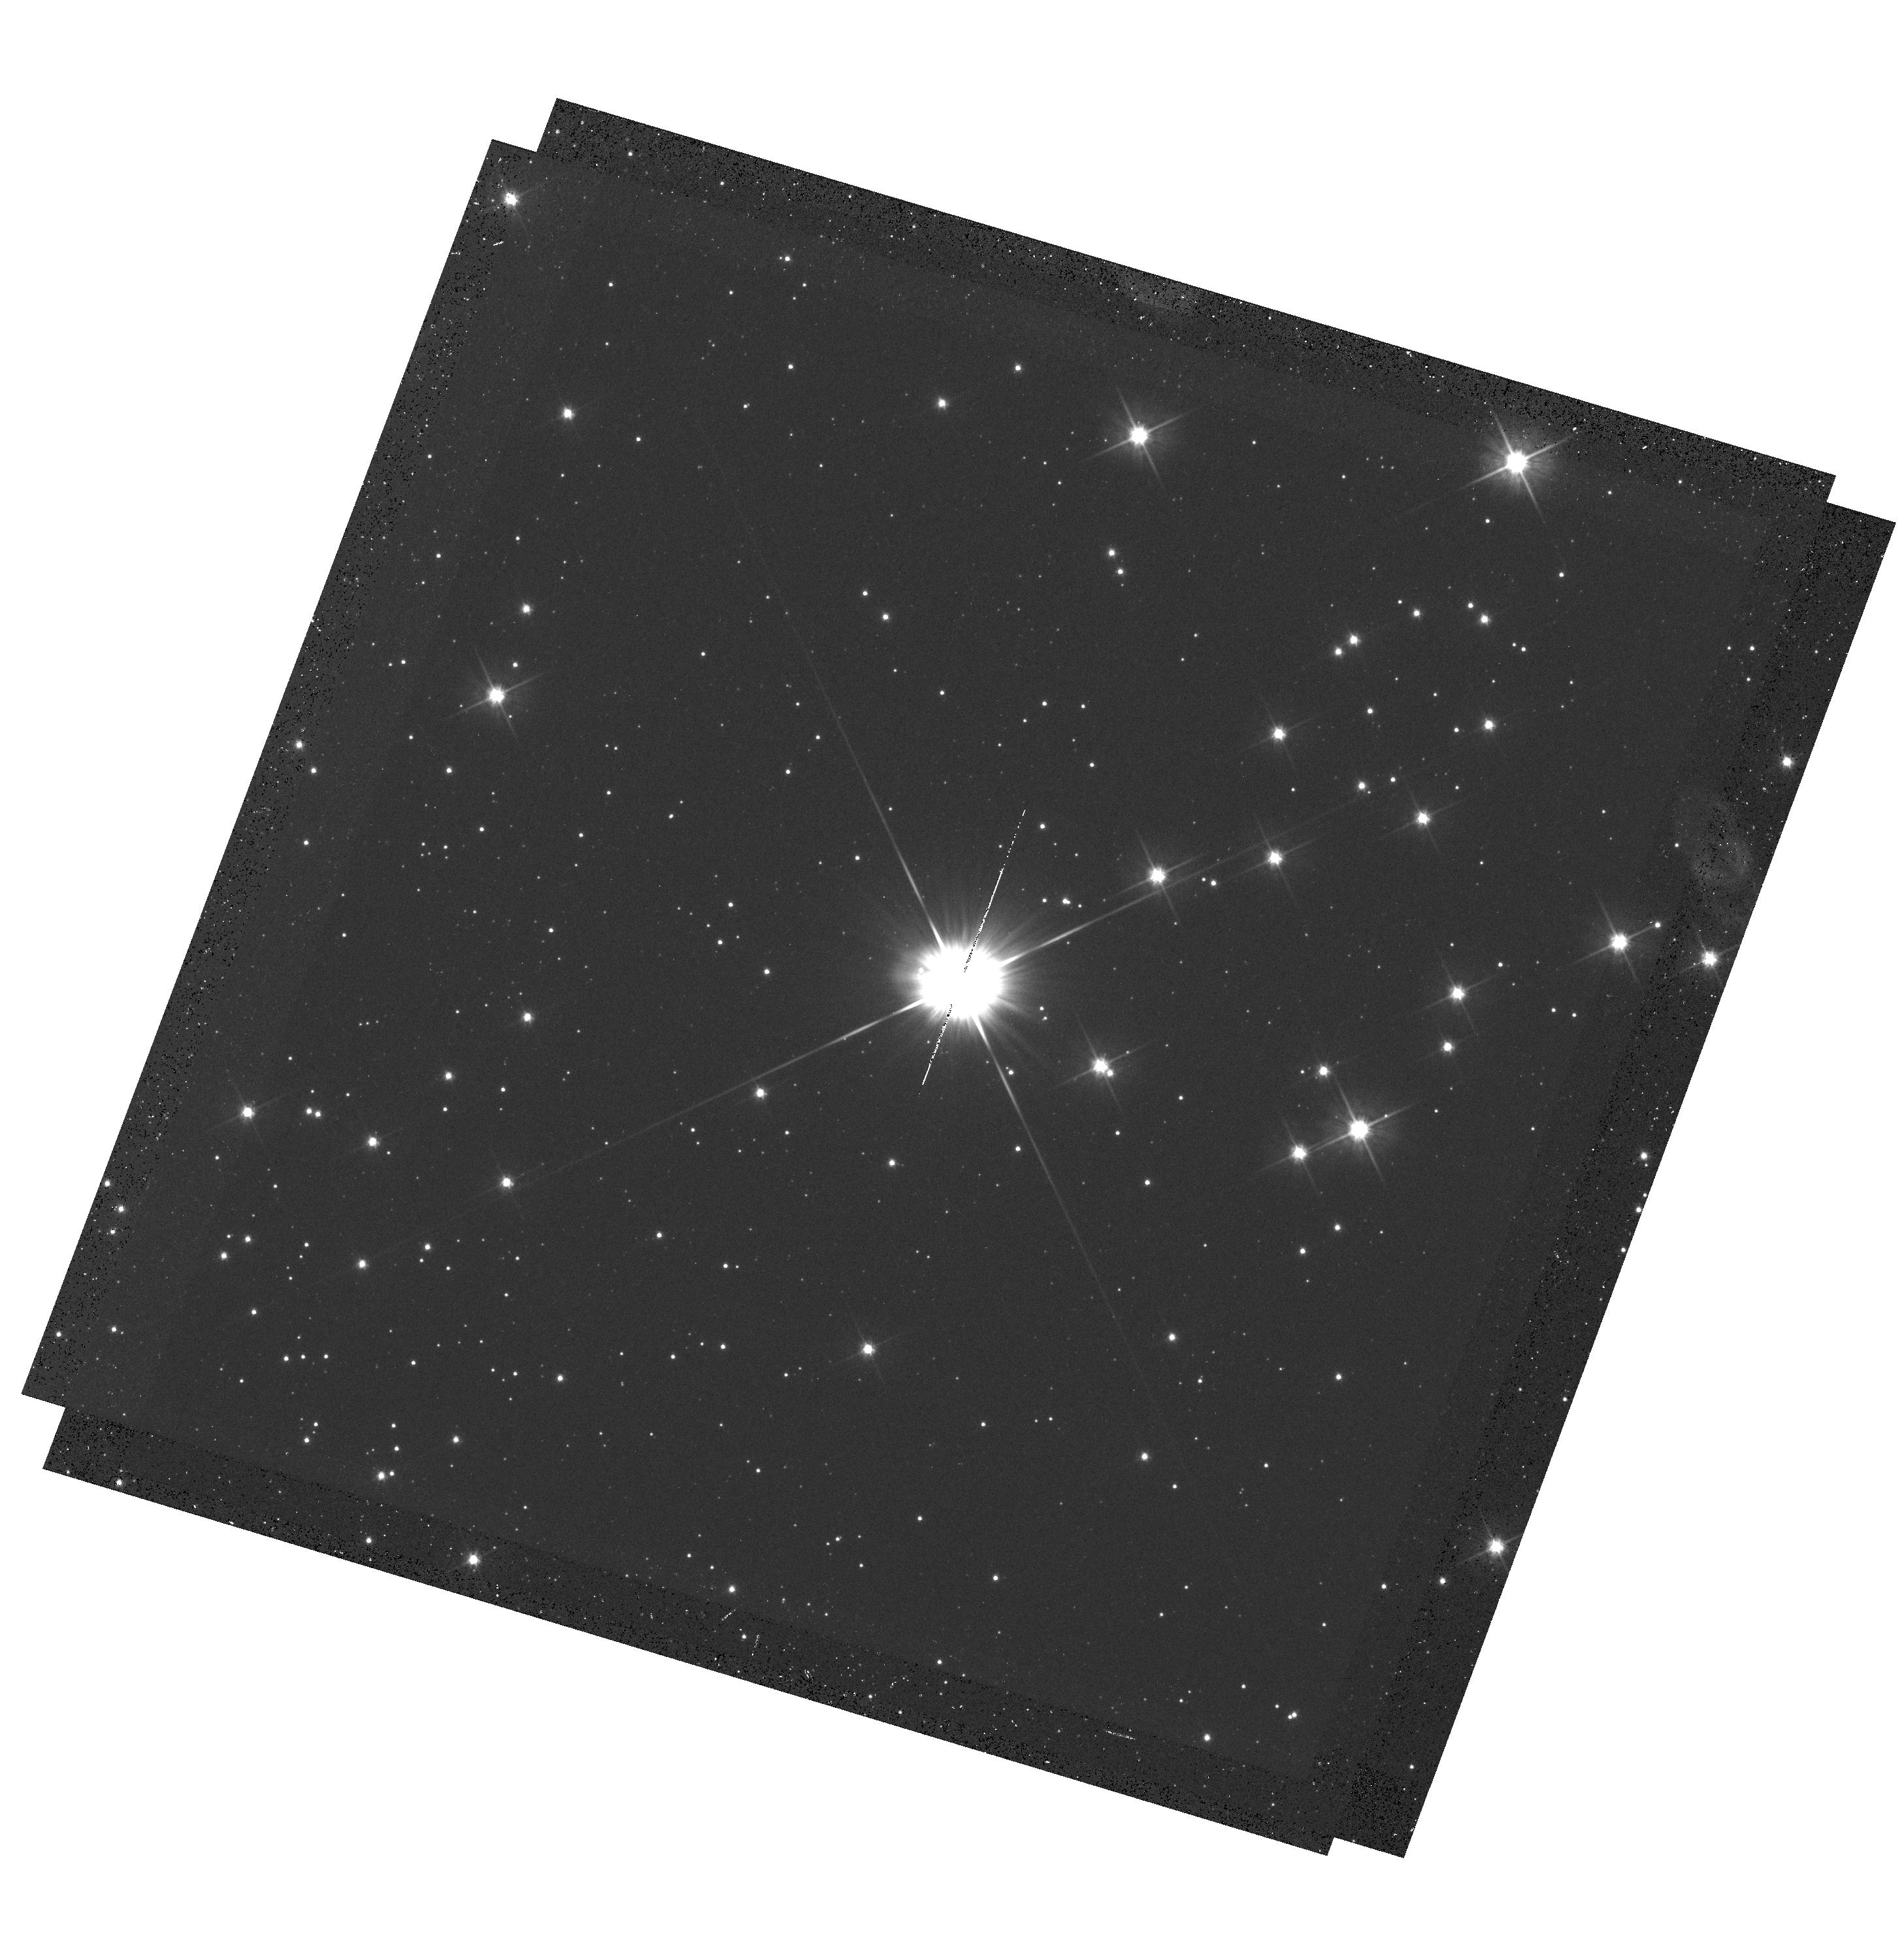
Target: PROXIMA-CEN-SOURCE. Instrument: WFC3/UVIS. Filter: F555W. Exposure: 18 min. Observation ID: hst_13847_02_wfc3_uvis_f555w_icpc02

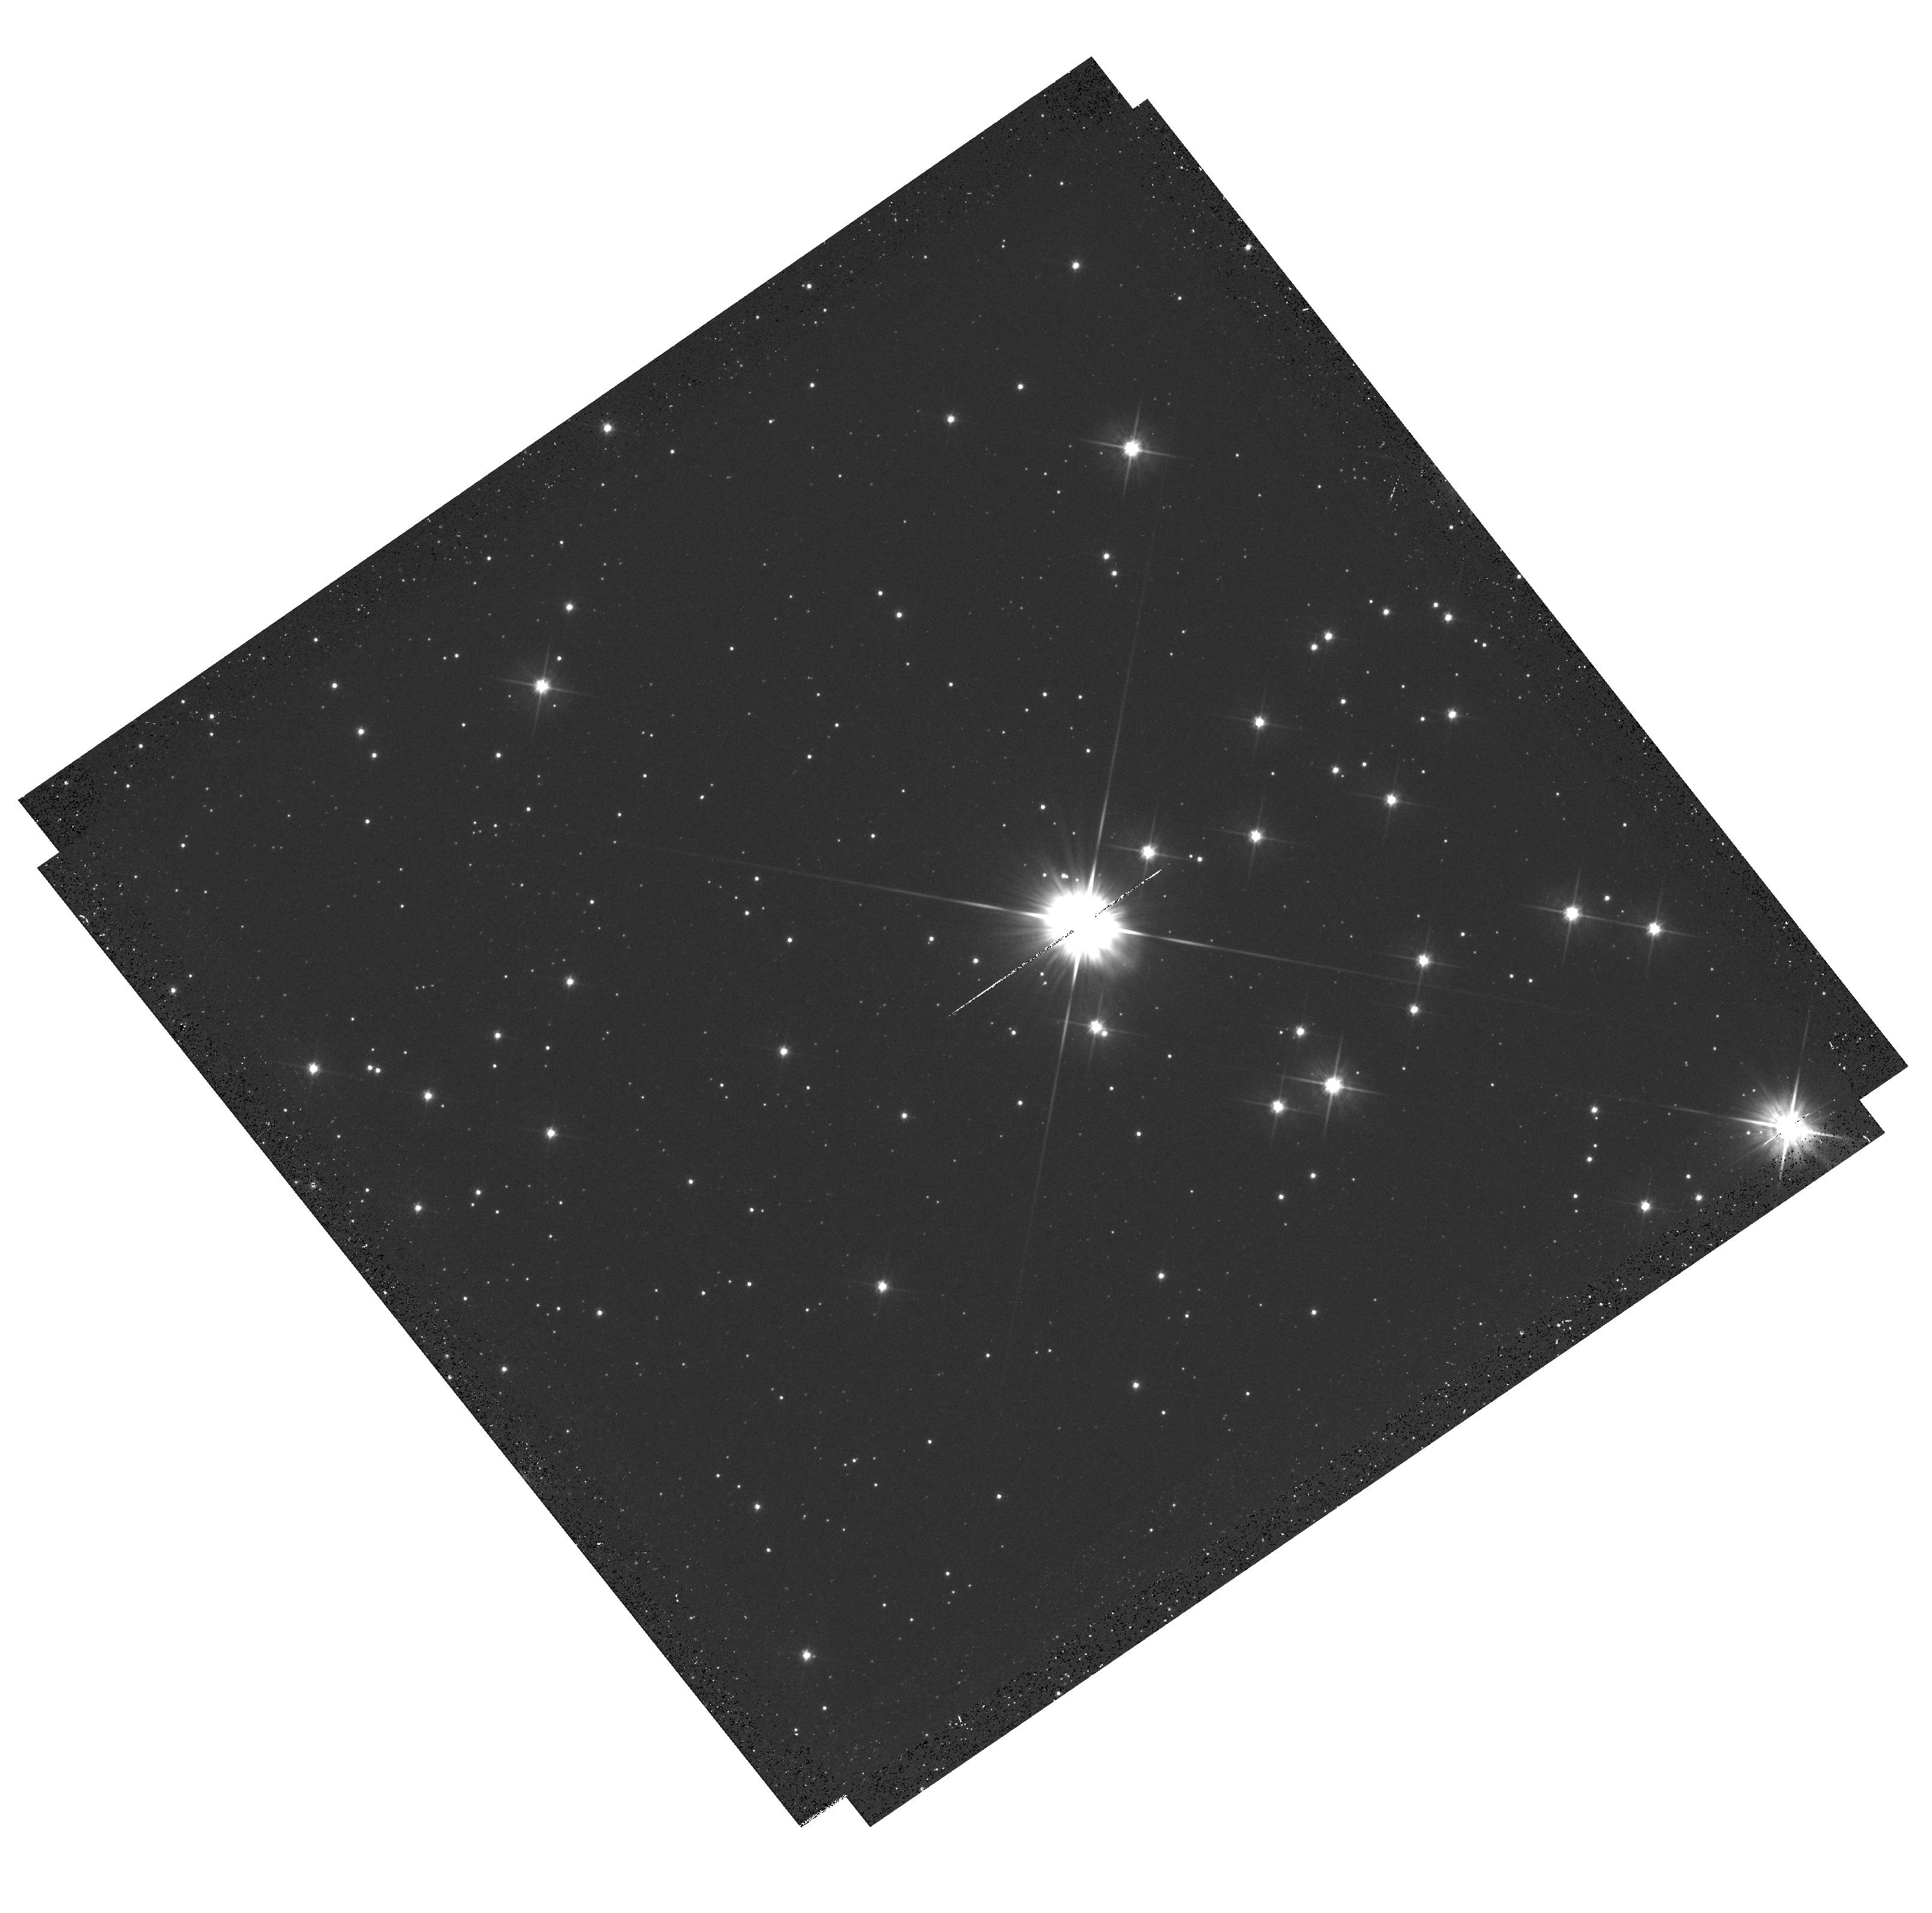
Target: PROXIMA-CEN-SOURCE. Instrument: WFC3/UVIS. Filter: F555W. Exposure: 20 min. Observation ID: hst_13847_03_wfc3_uvis_f555w_icpc03

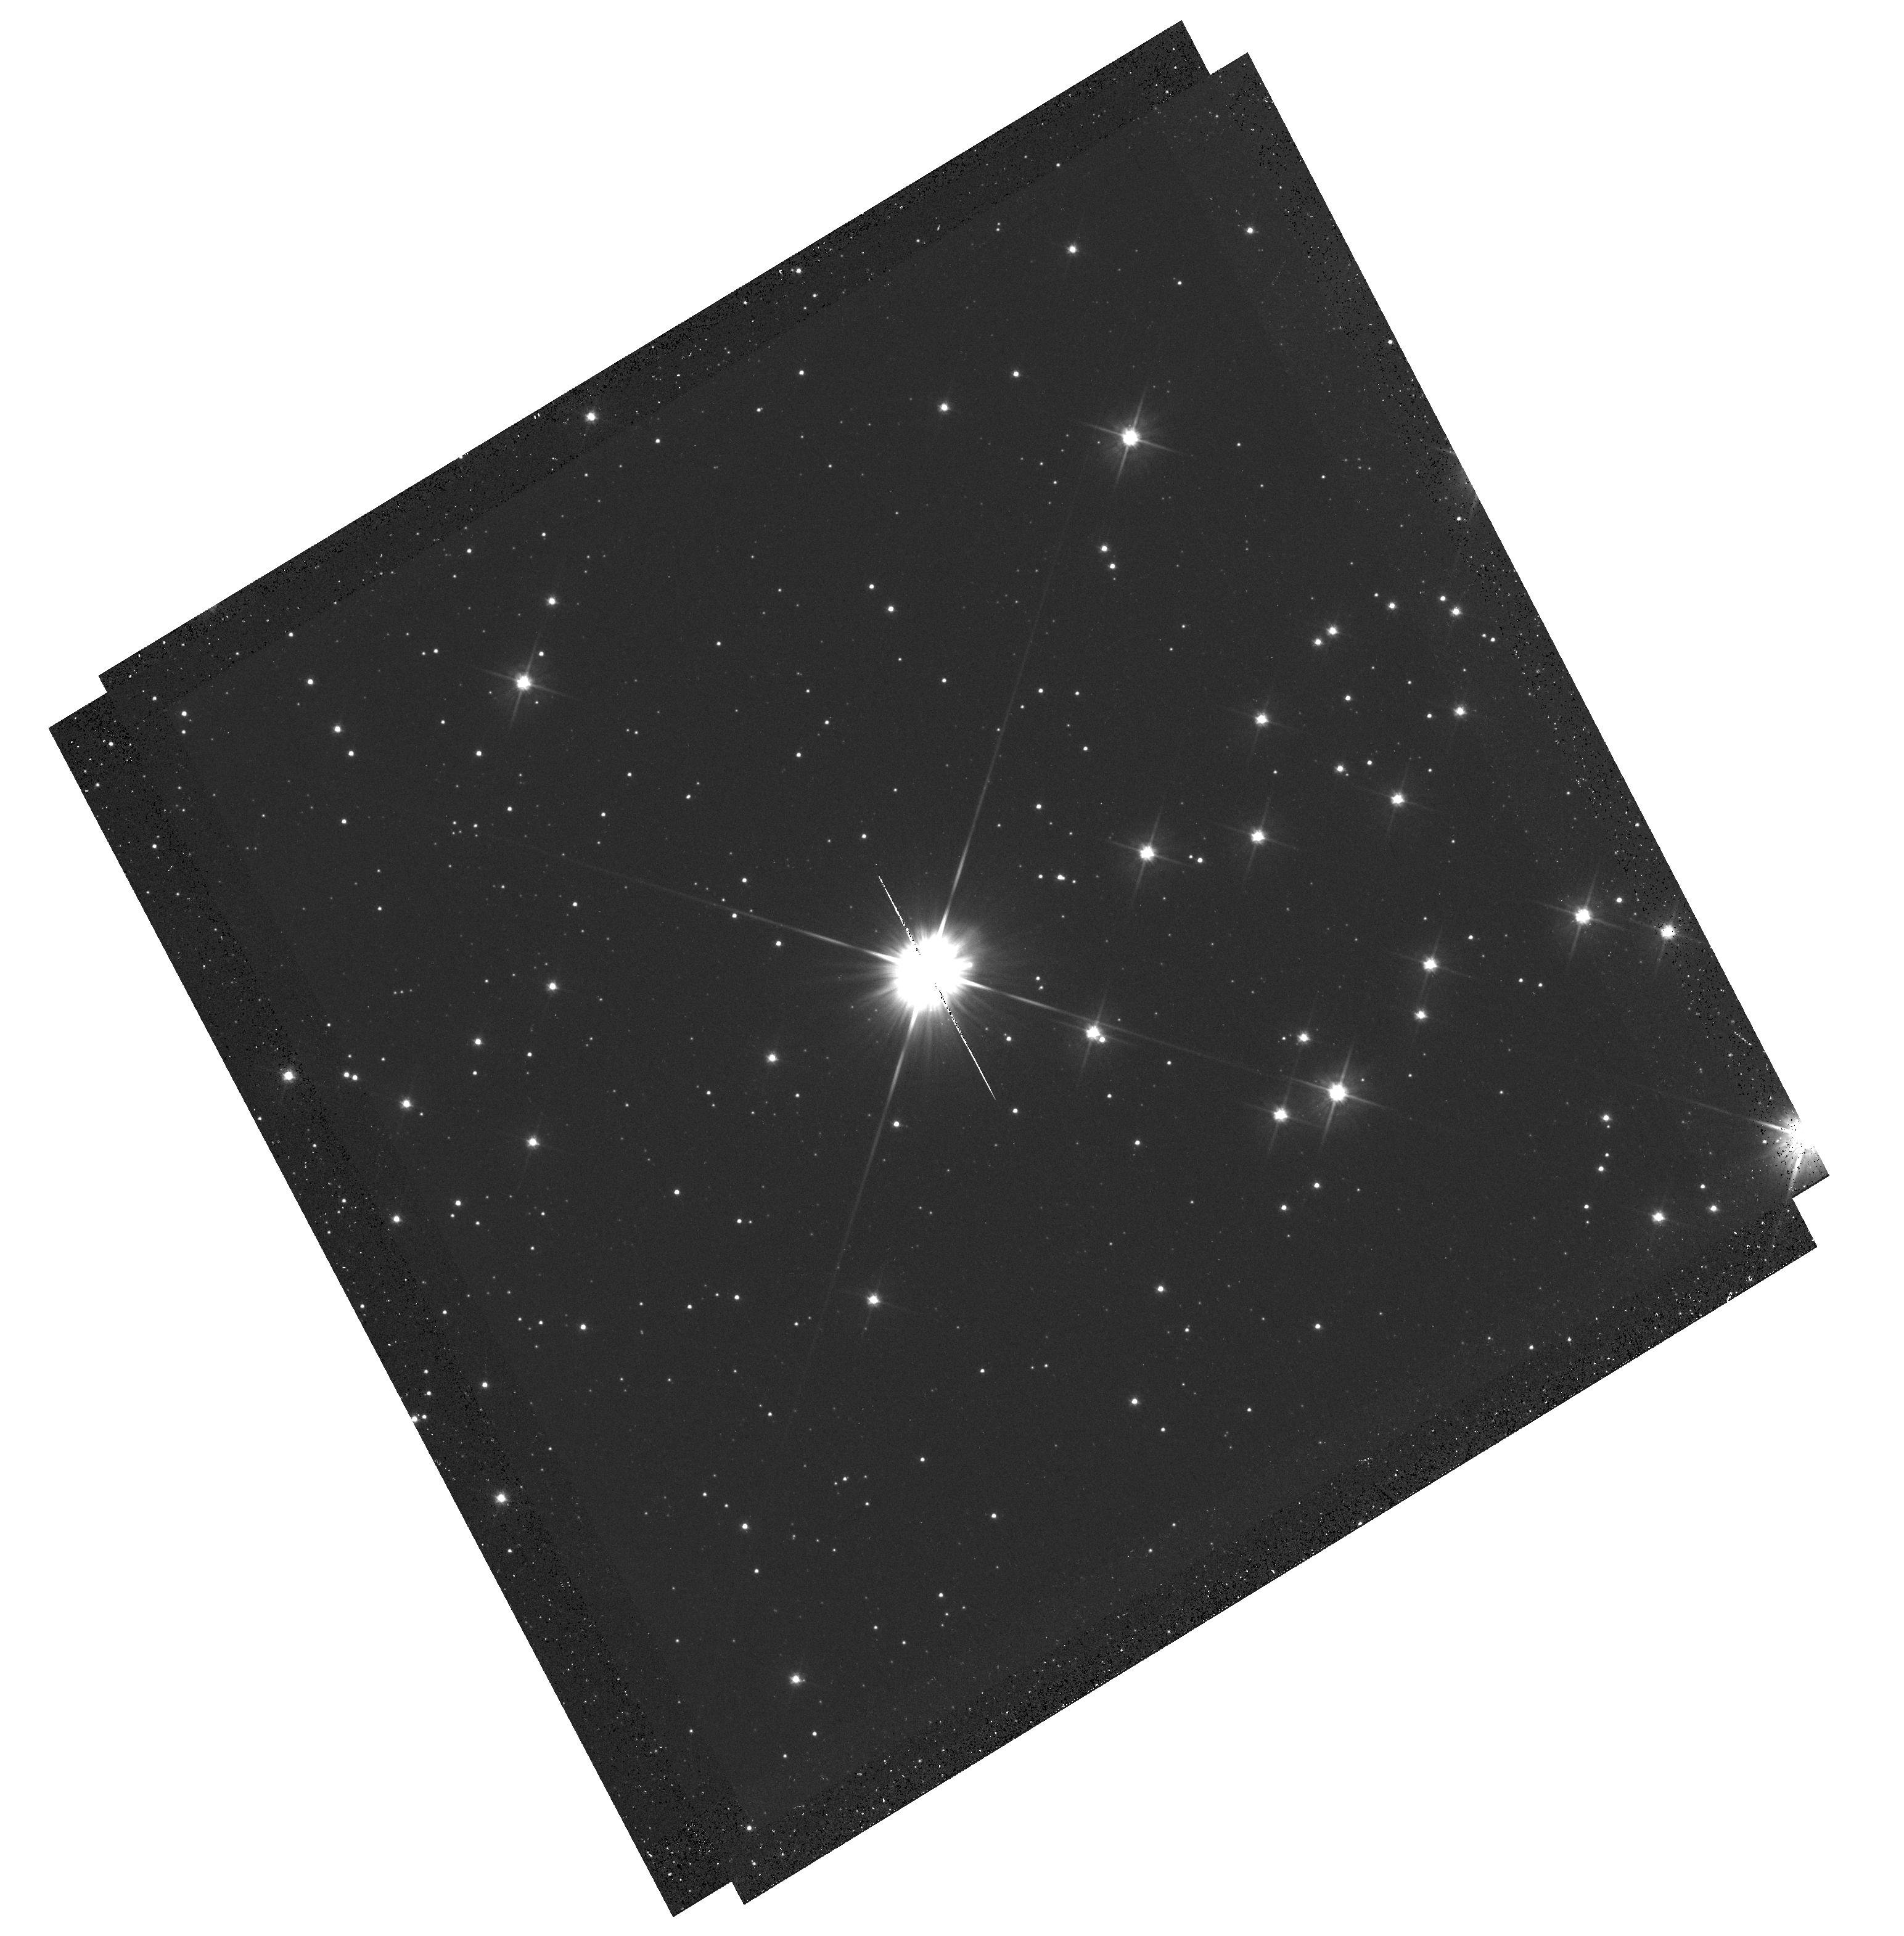
Target: PROXIMA-CEN-SOURCE. Instrument: WFC3/UVIS. Filter: F555W. Exposure: 18 min. Observation ID: hst_13847_01_wfc3_uvis_f555w_icpc01

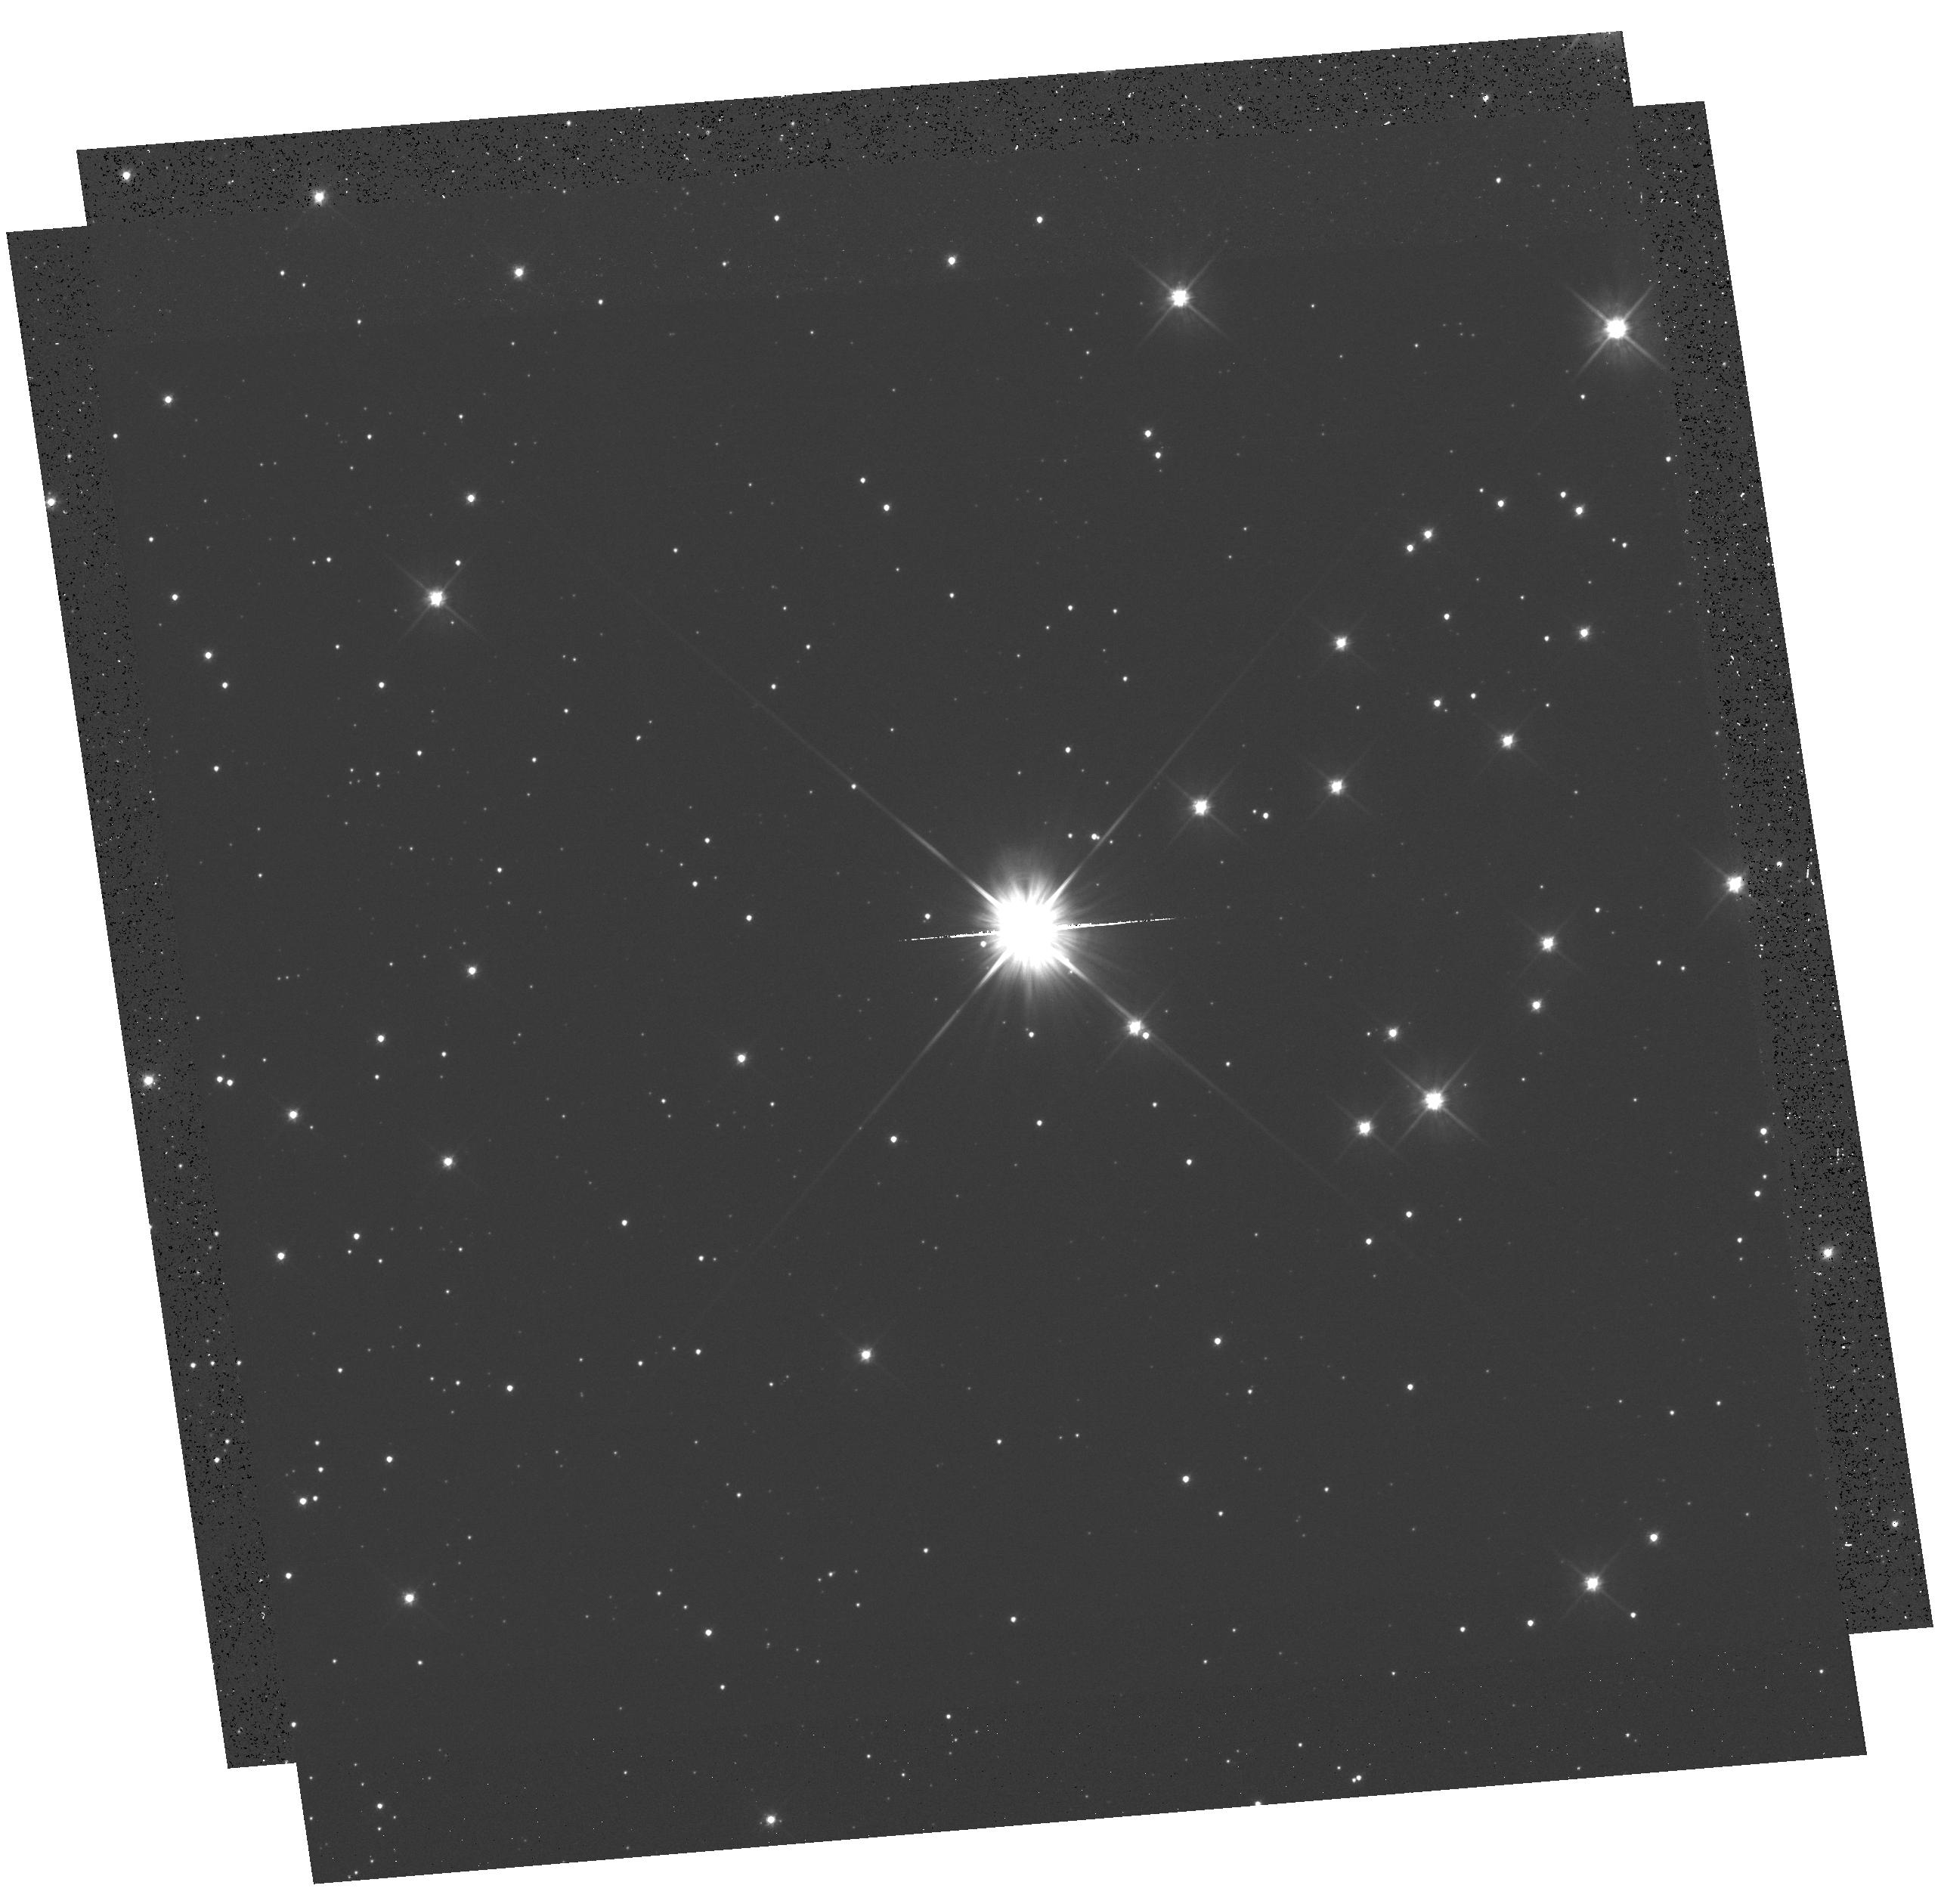
Target: PROXIMA-CEN-SOURCE. Instrument: WFC3/UVIS. Filter: F555W. Exposure: 19 min. Observation ID: hst_13847_05_wfc3_uvis_f555w_icpc05

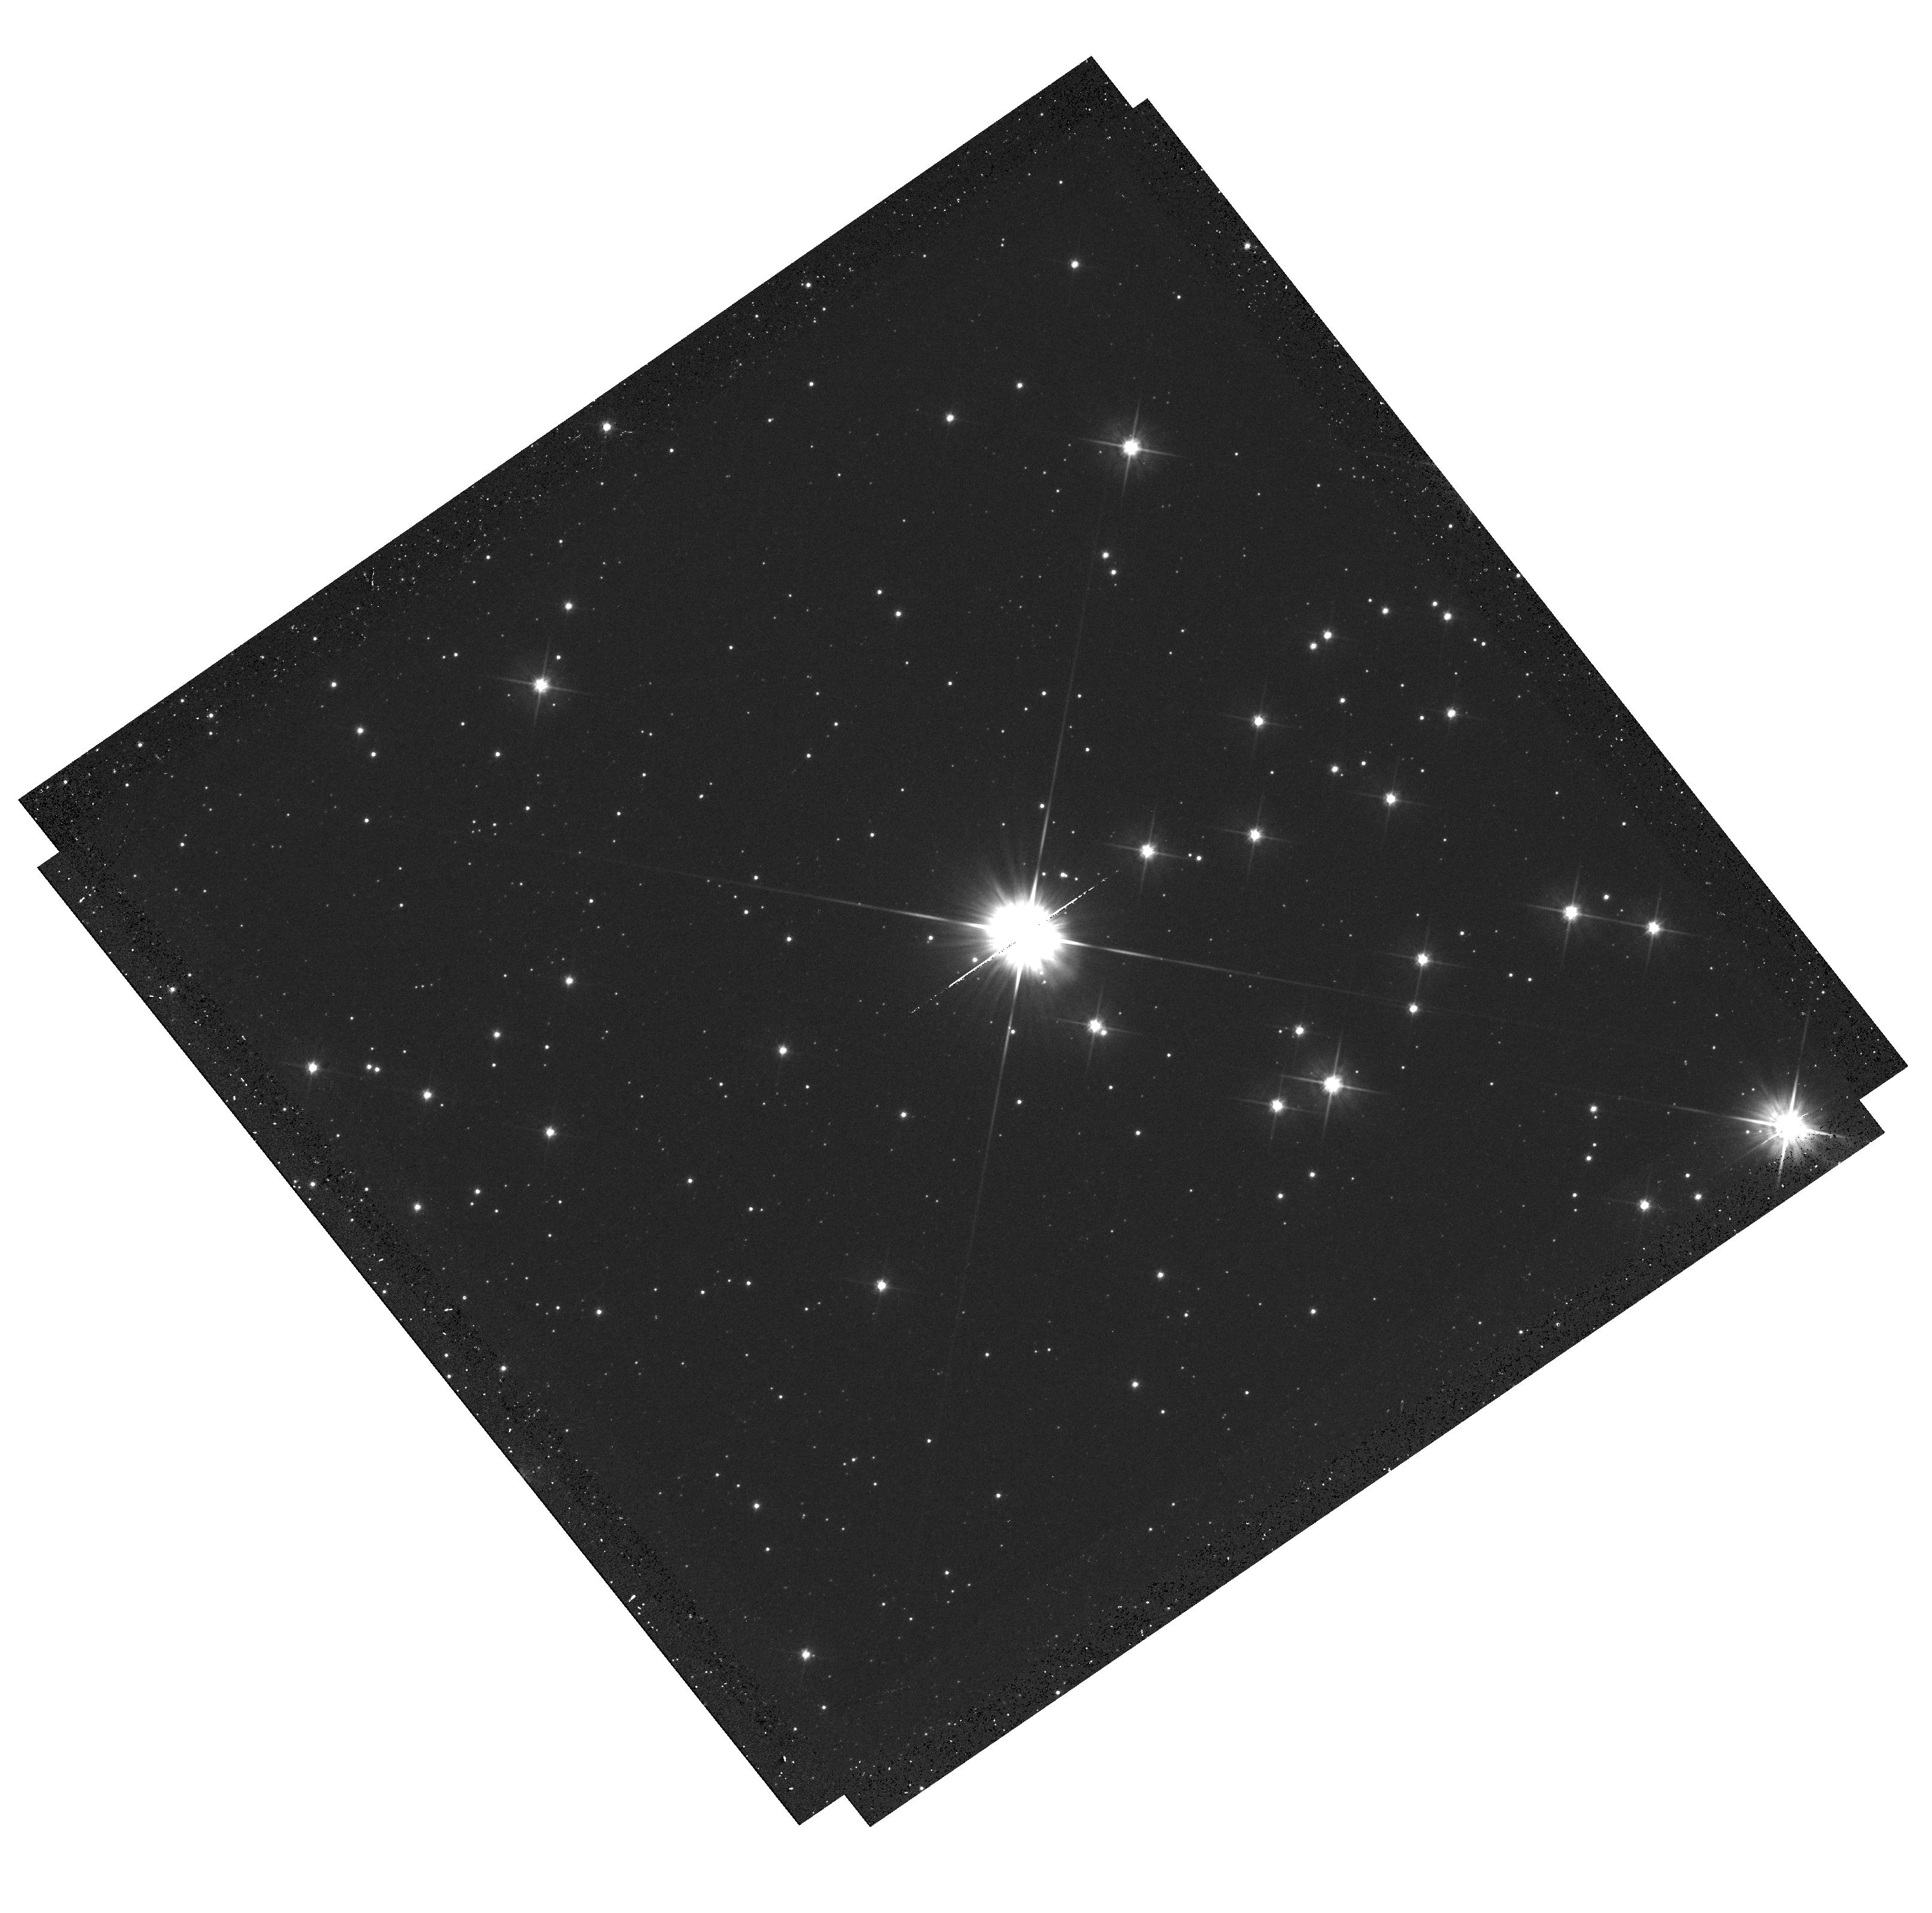
Target: PROXIMA-CEN-SOURCE. Instrument: WFC3/UVIS. Filter: F555W. Exposure: 17 min. Observation ID: hst_13847_07_wfc3_uvis_f555w_icpc07

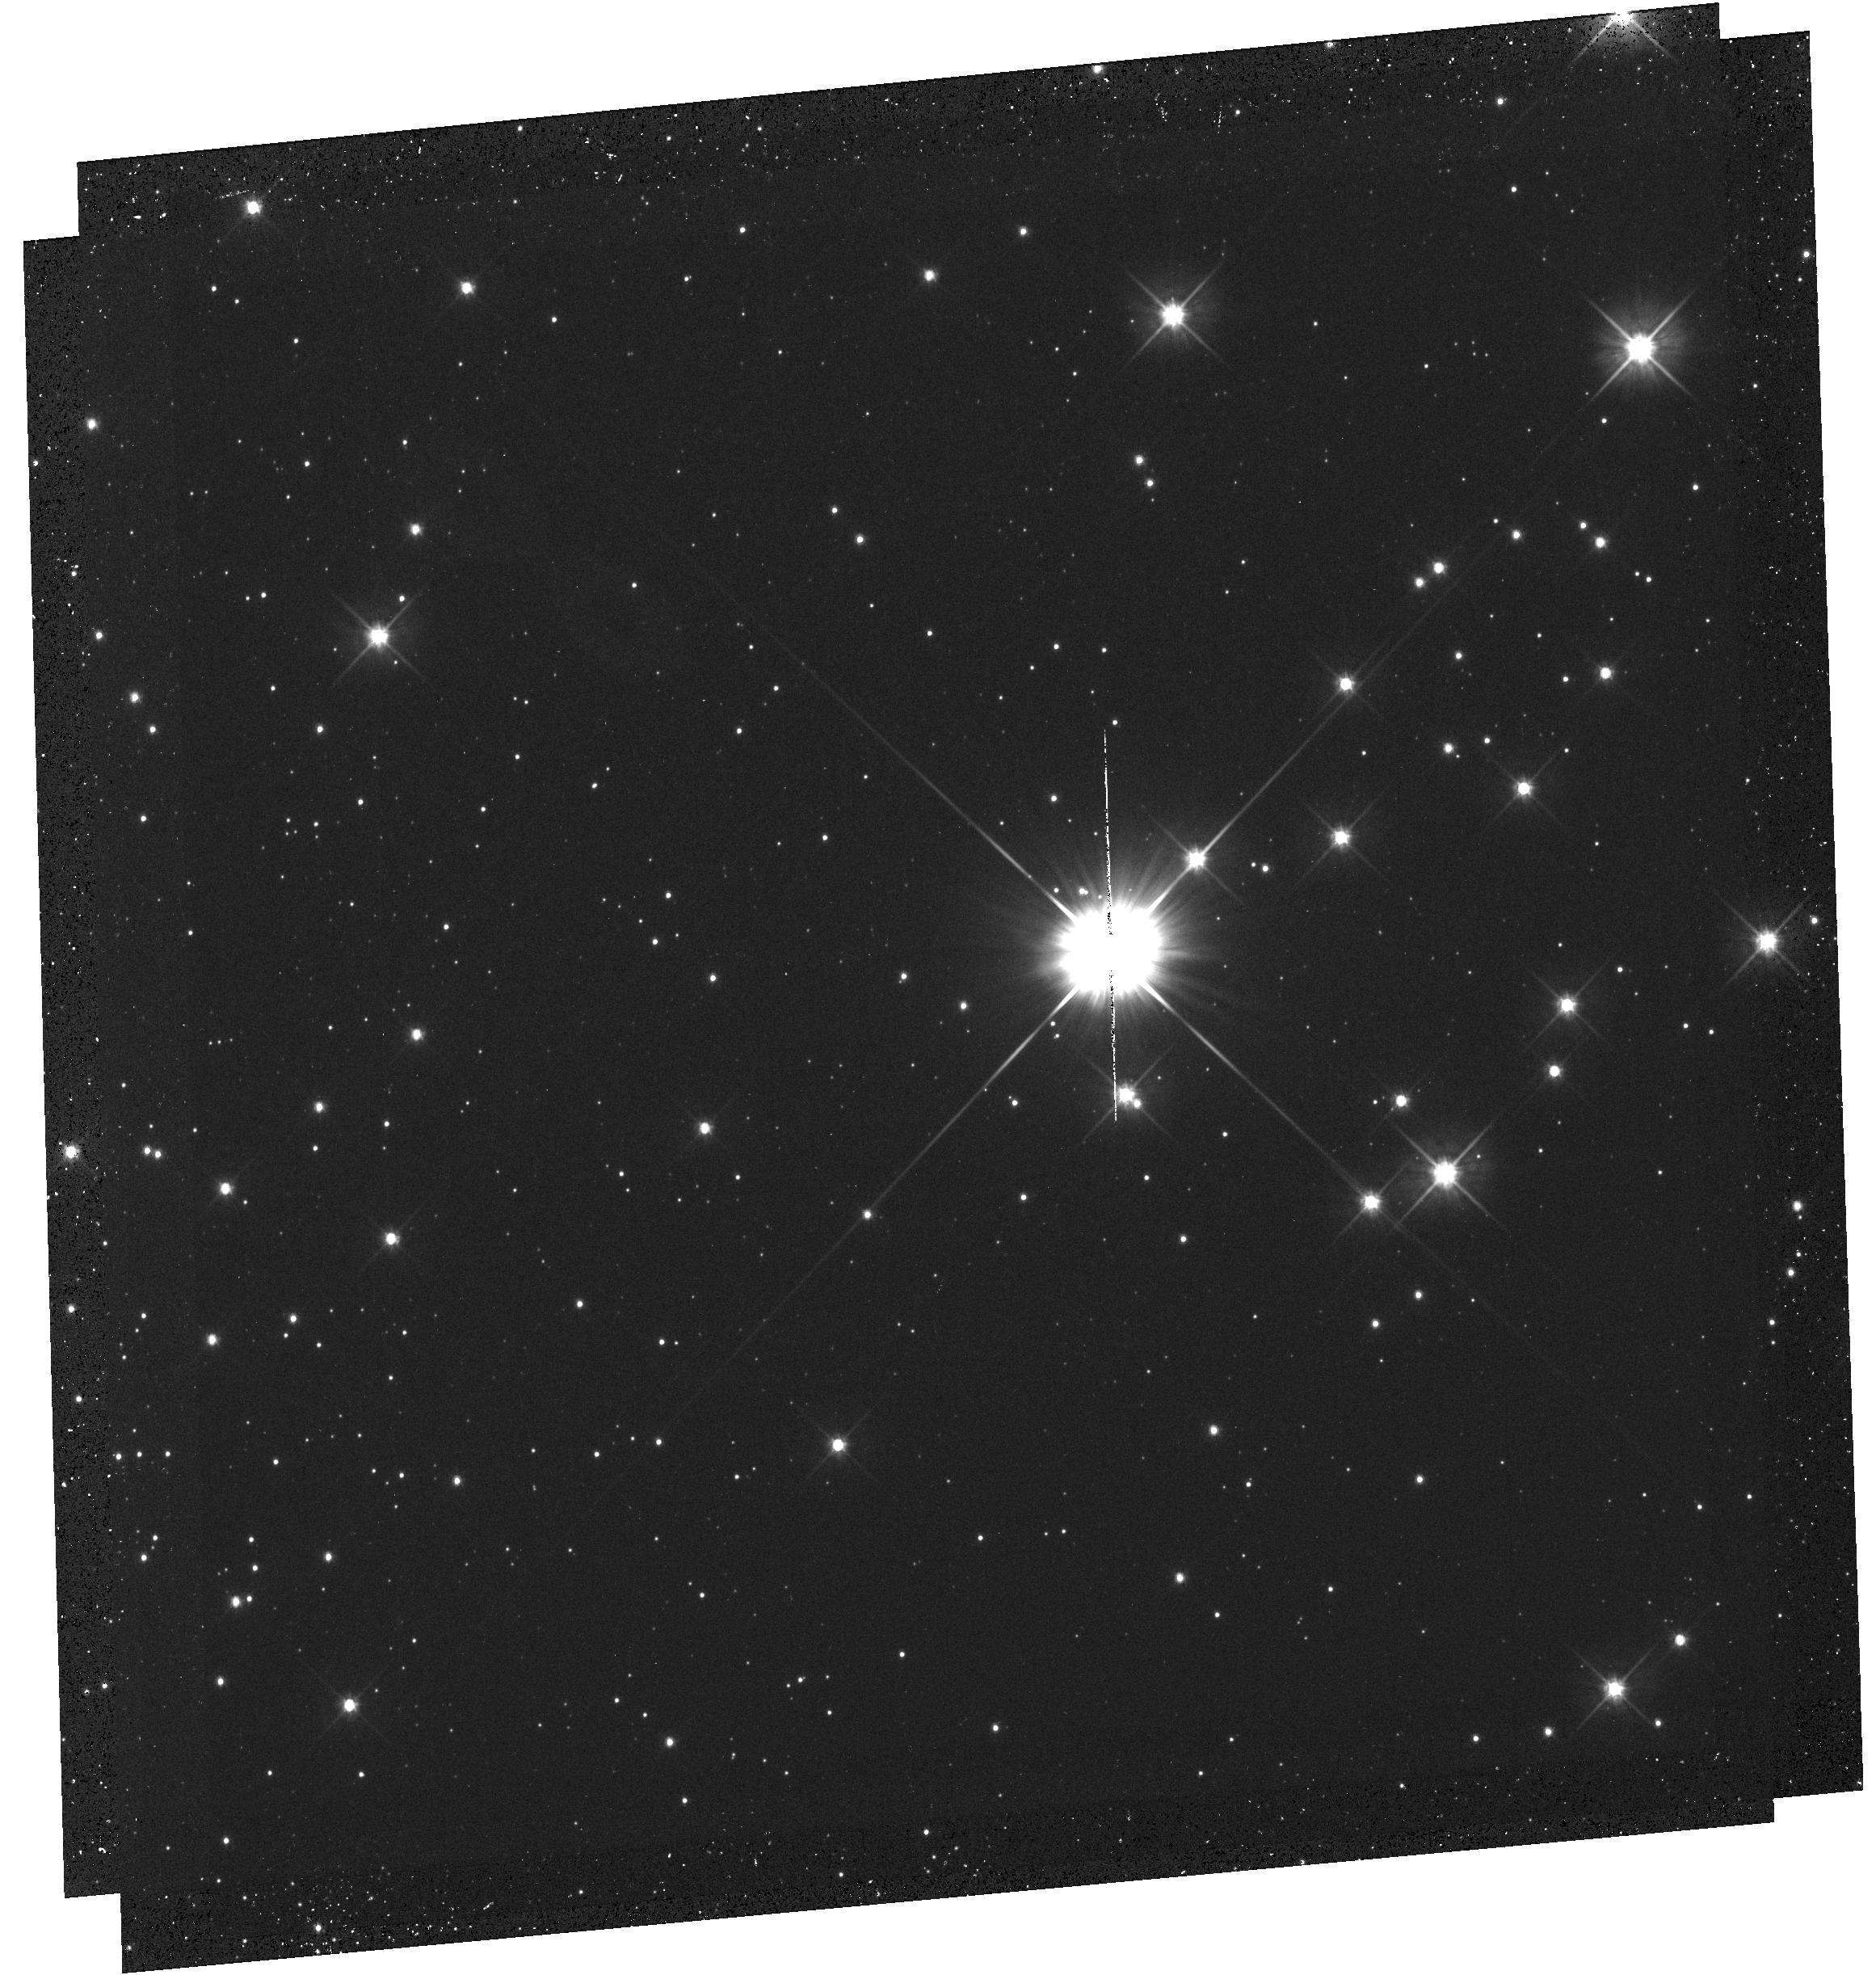
Target: PROXIMA-CEN-SOURCE. Instrument: WFC3/UVIS. Filter: F555W. Exposure: 20 min. Observation ID: hst_13847_08_wfc3_uvis_f555w_icpc08

Determining the Mass of Proxima Centauri through Astrometric Microlensing (PI: Sahu, Kailash C.)

We propose to determine the mass of our nearest neighbor, Proxima Centauri, using the novel technique of astrometric microlensing. Proxima is a dM6e star, with an estimated mass of about 0.12 Msun, lying at a distance of 1.3 pc and having a large proper motion of 3.8 arcsec/yr. In a reprise of the famous 1919 solar eclipse that verified general relativity, Proxima will pass in front of a pair of 18th-magnitude background stars in 2015, affording us two independent opportunities to measure the relativistic deflection. The first passage will occur in May 2015 (impact parameter 1.5 arcsec), and the second in June 2015 (impact parameter 1.4 arcsec). As Proxima passes in front, it will cause a relativistic deflection of the background stars' images by ~0.5 milliarcsec, an amount readily detectable with HST/WFC3. The gravitational deflection angle depends only upon the distances and relative positions of the stars, and the mass of the lens (Proxima). Since the distance to Proxima is well known from accurate parallax measurements, and the relative stellar positions can be determined precisely before the event, the astrometric measurement offers a unique and direct method to measure the mass of a single, isolated star. We anticipate better than 10% accuracy for the mass determination. The mass of Proxima is of special interest because it is the nearest M dwarf, representing the most common type of star in the Galaxy, for which the mass-luminosity relation is still uncertain at present.